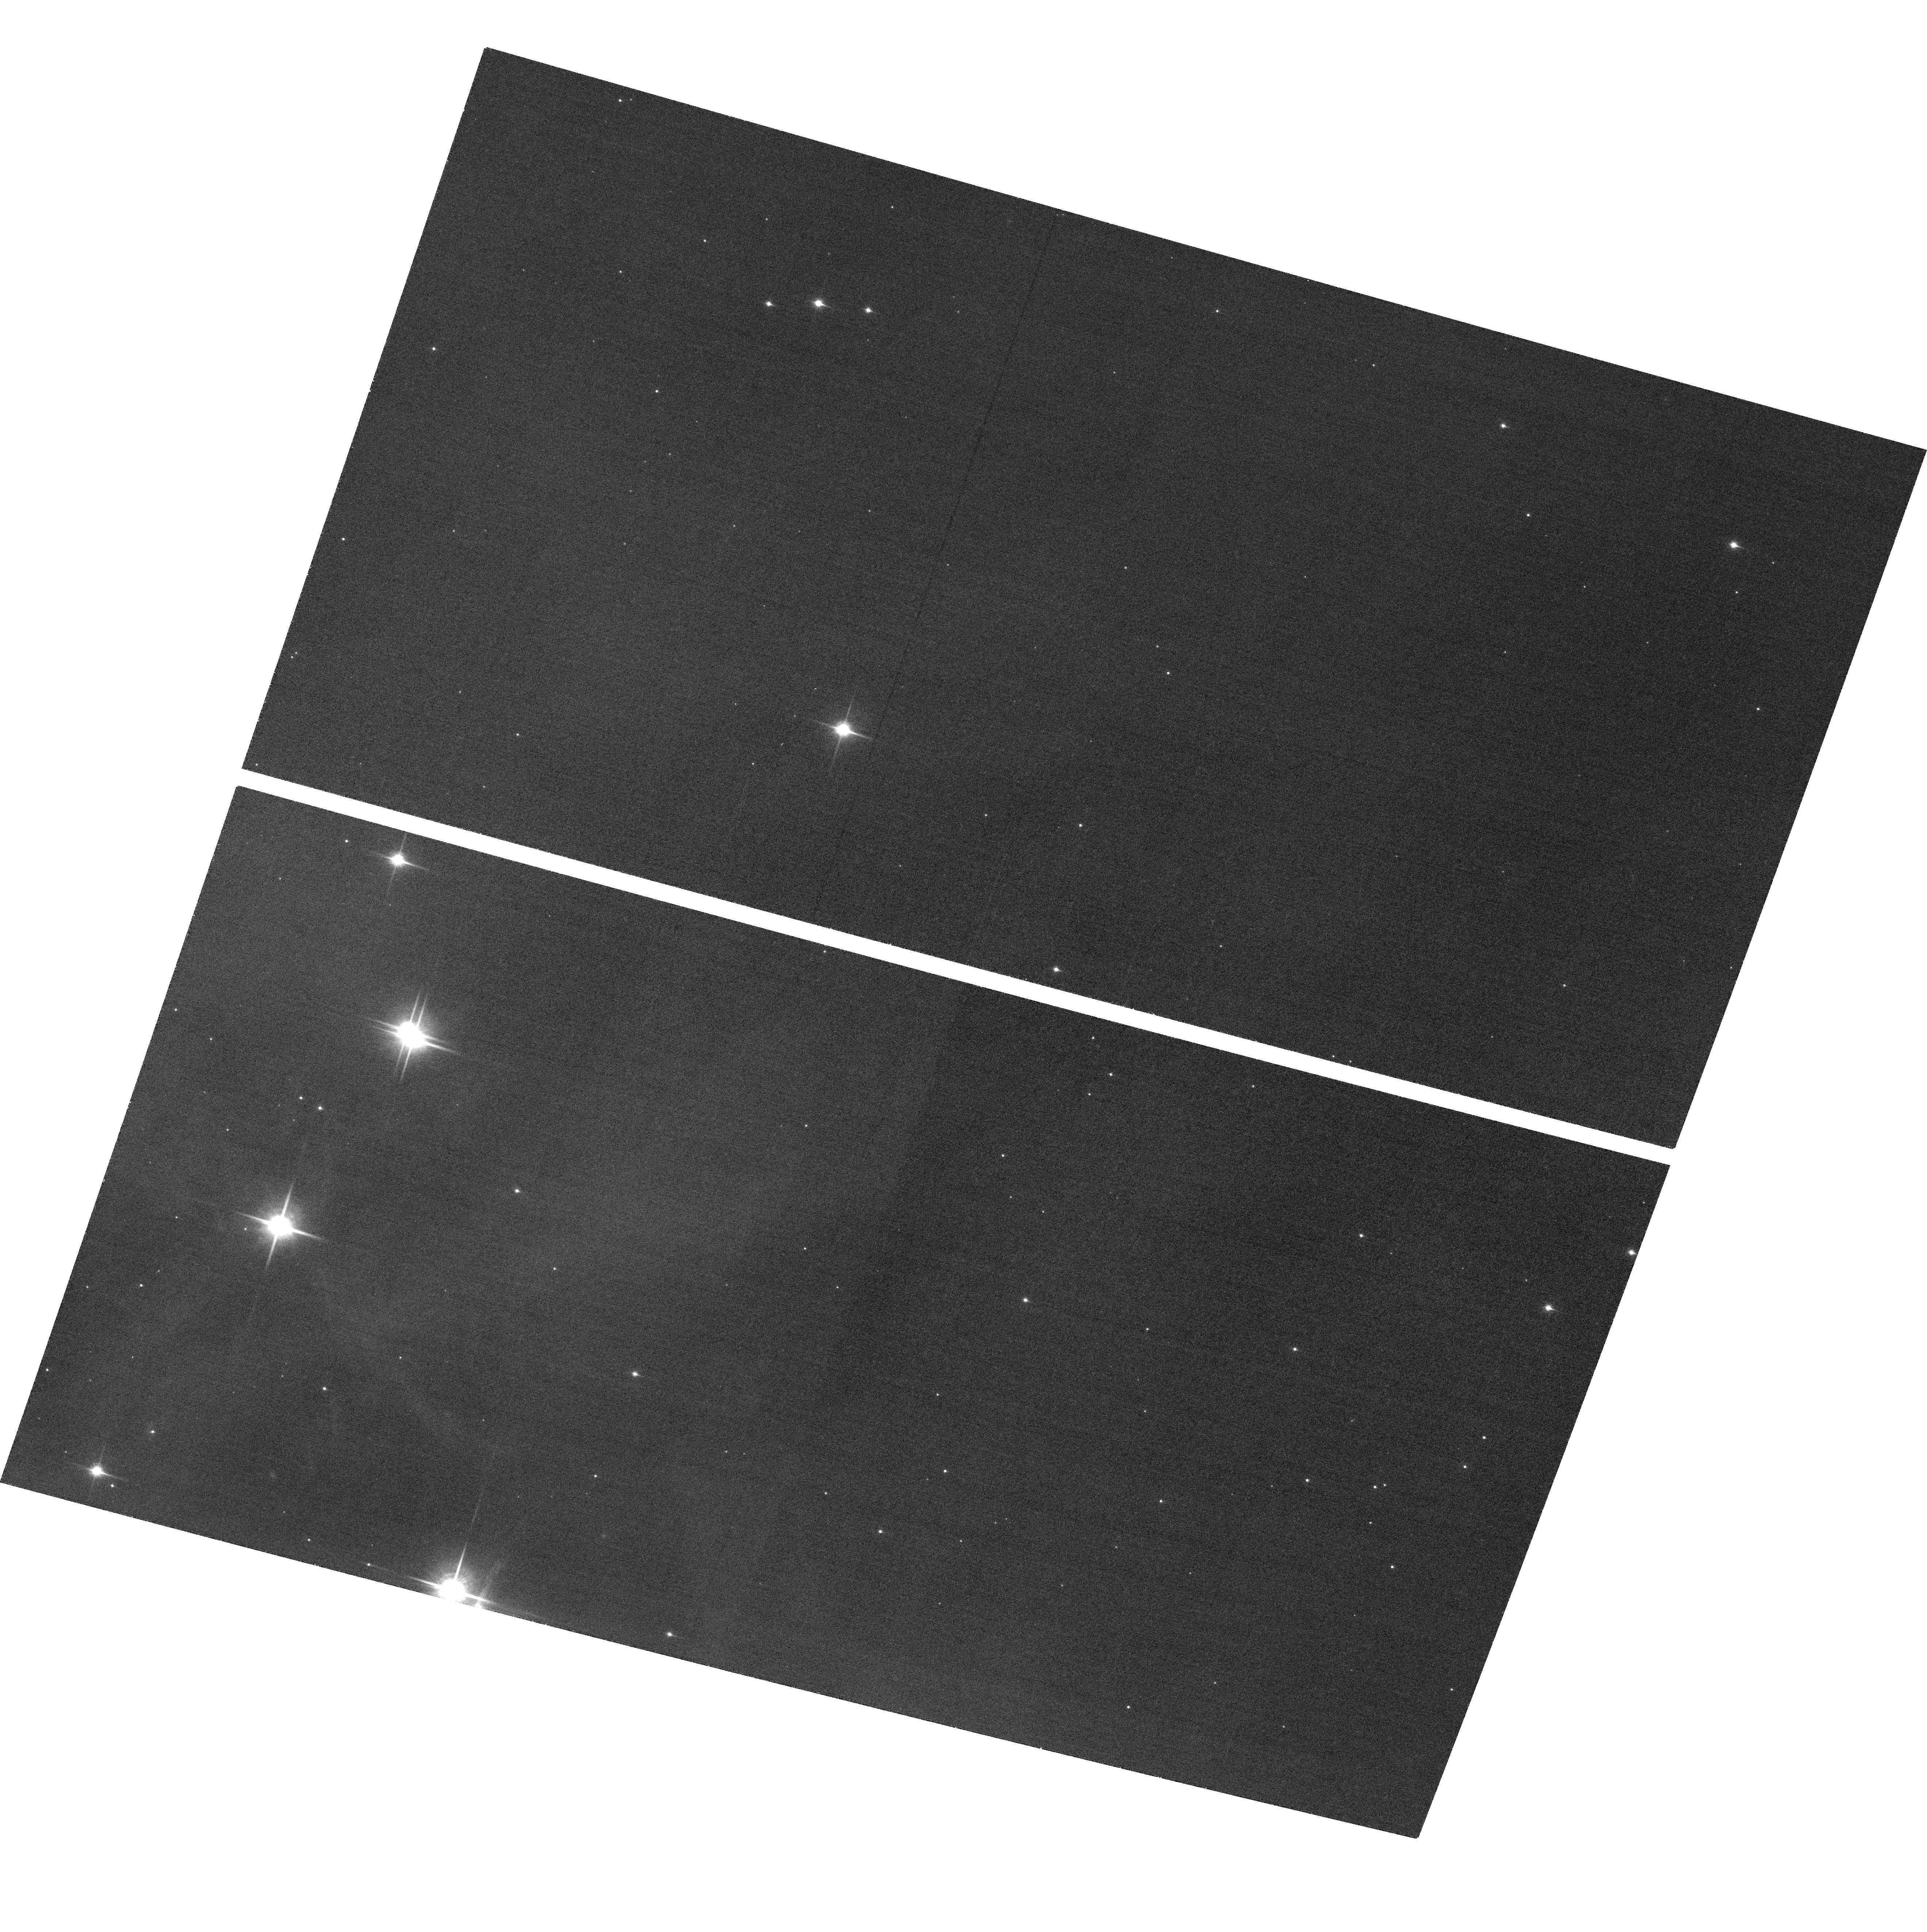
Target: CHAS-POS3. Instrument: ACS/WFC. Filter: F850LP. Exposure: 40 min. Observation ID: hst_11695_03_acs_wfc_f850lp_jb1d03

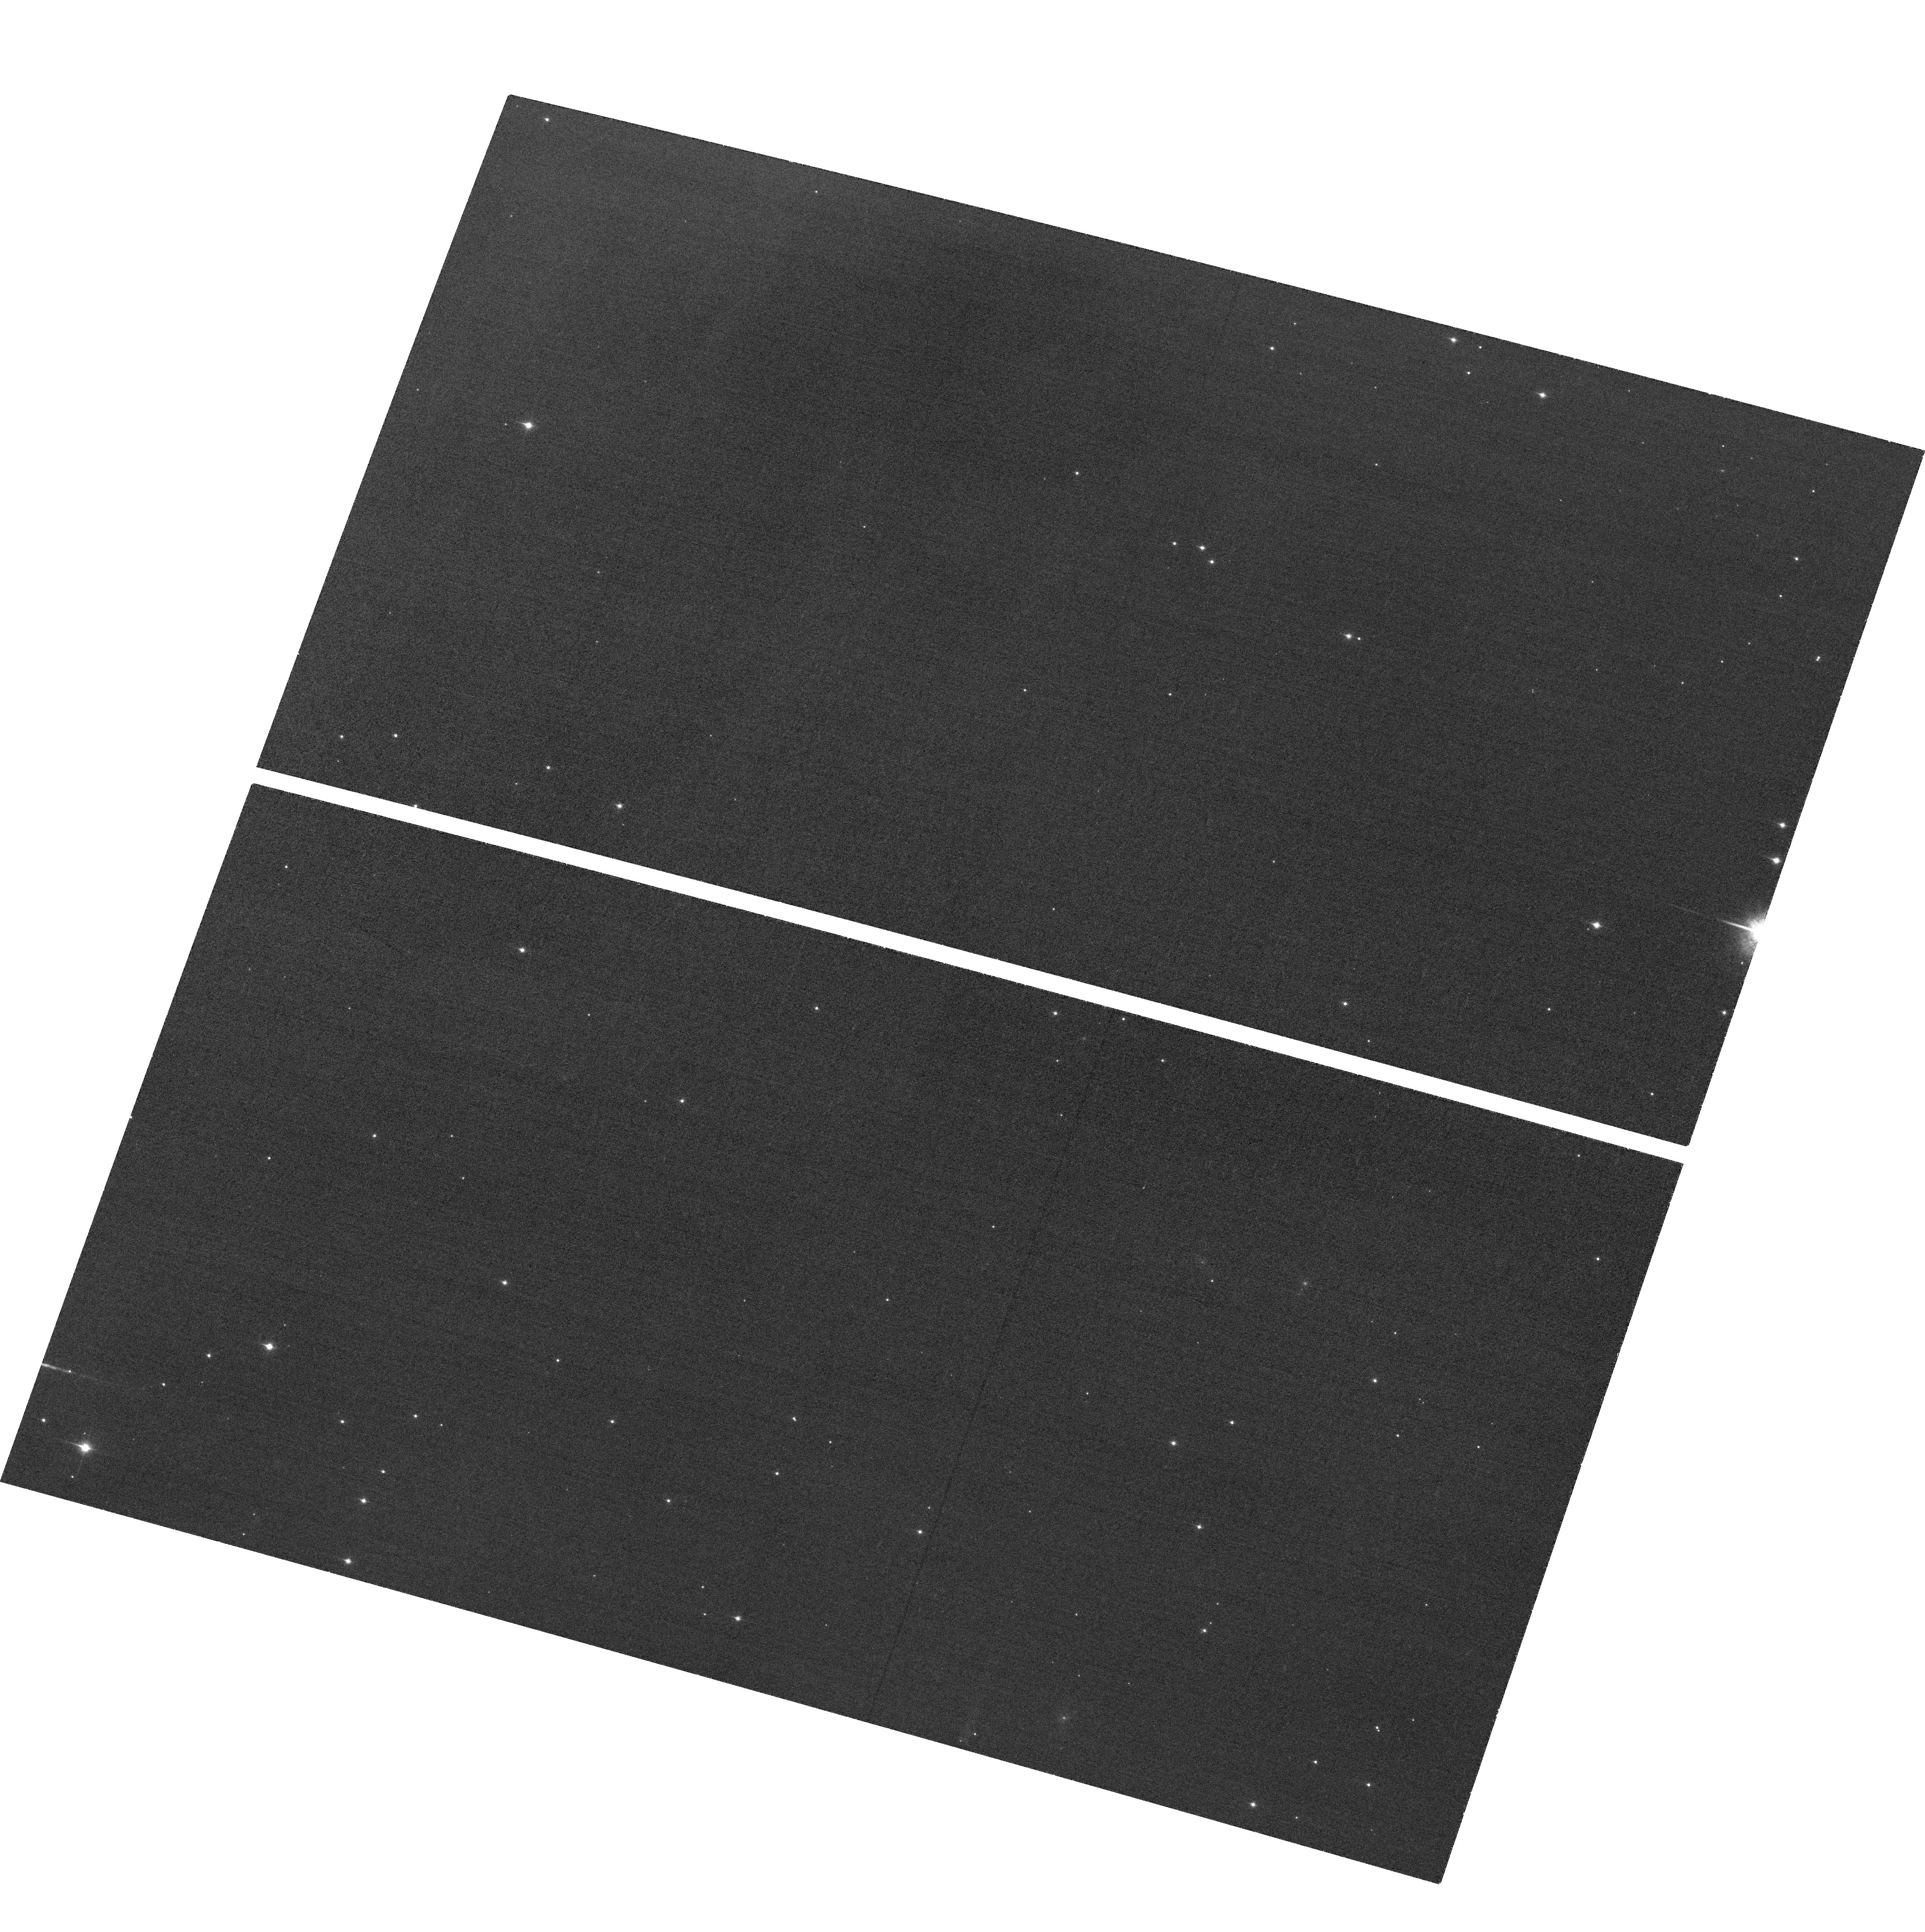
Target: CHAS-POS16. Instrument: ACS/WFC. Filter: F850LP. Exposure: 40 min. Observation ID: hst_11695_16_acs_wfc_f850lp_jb1d16

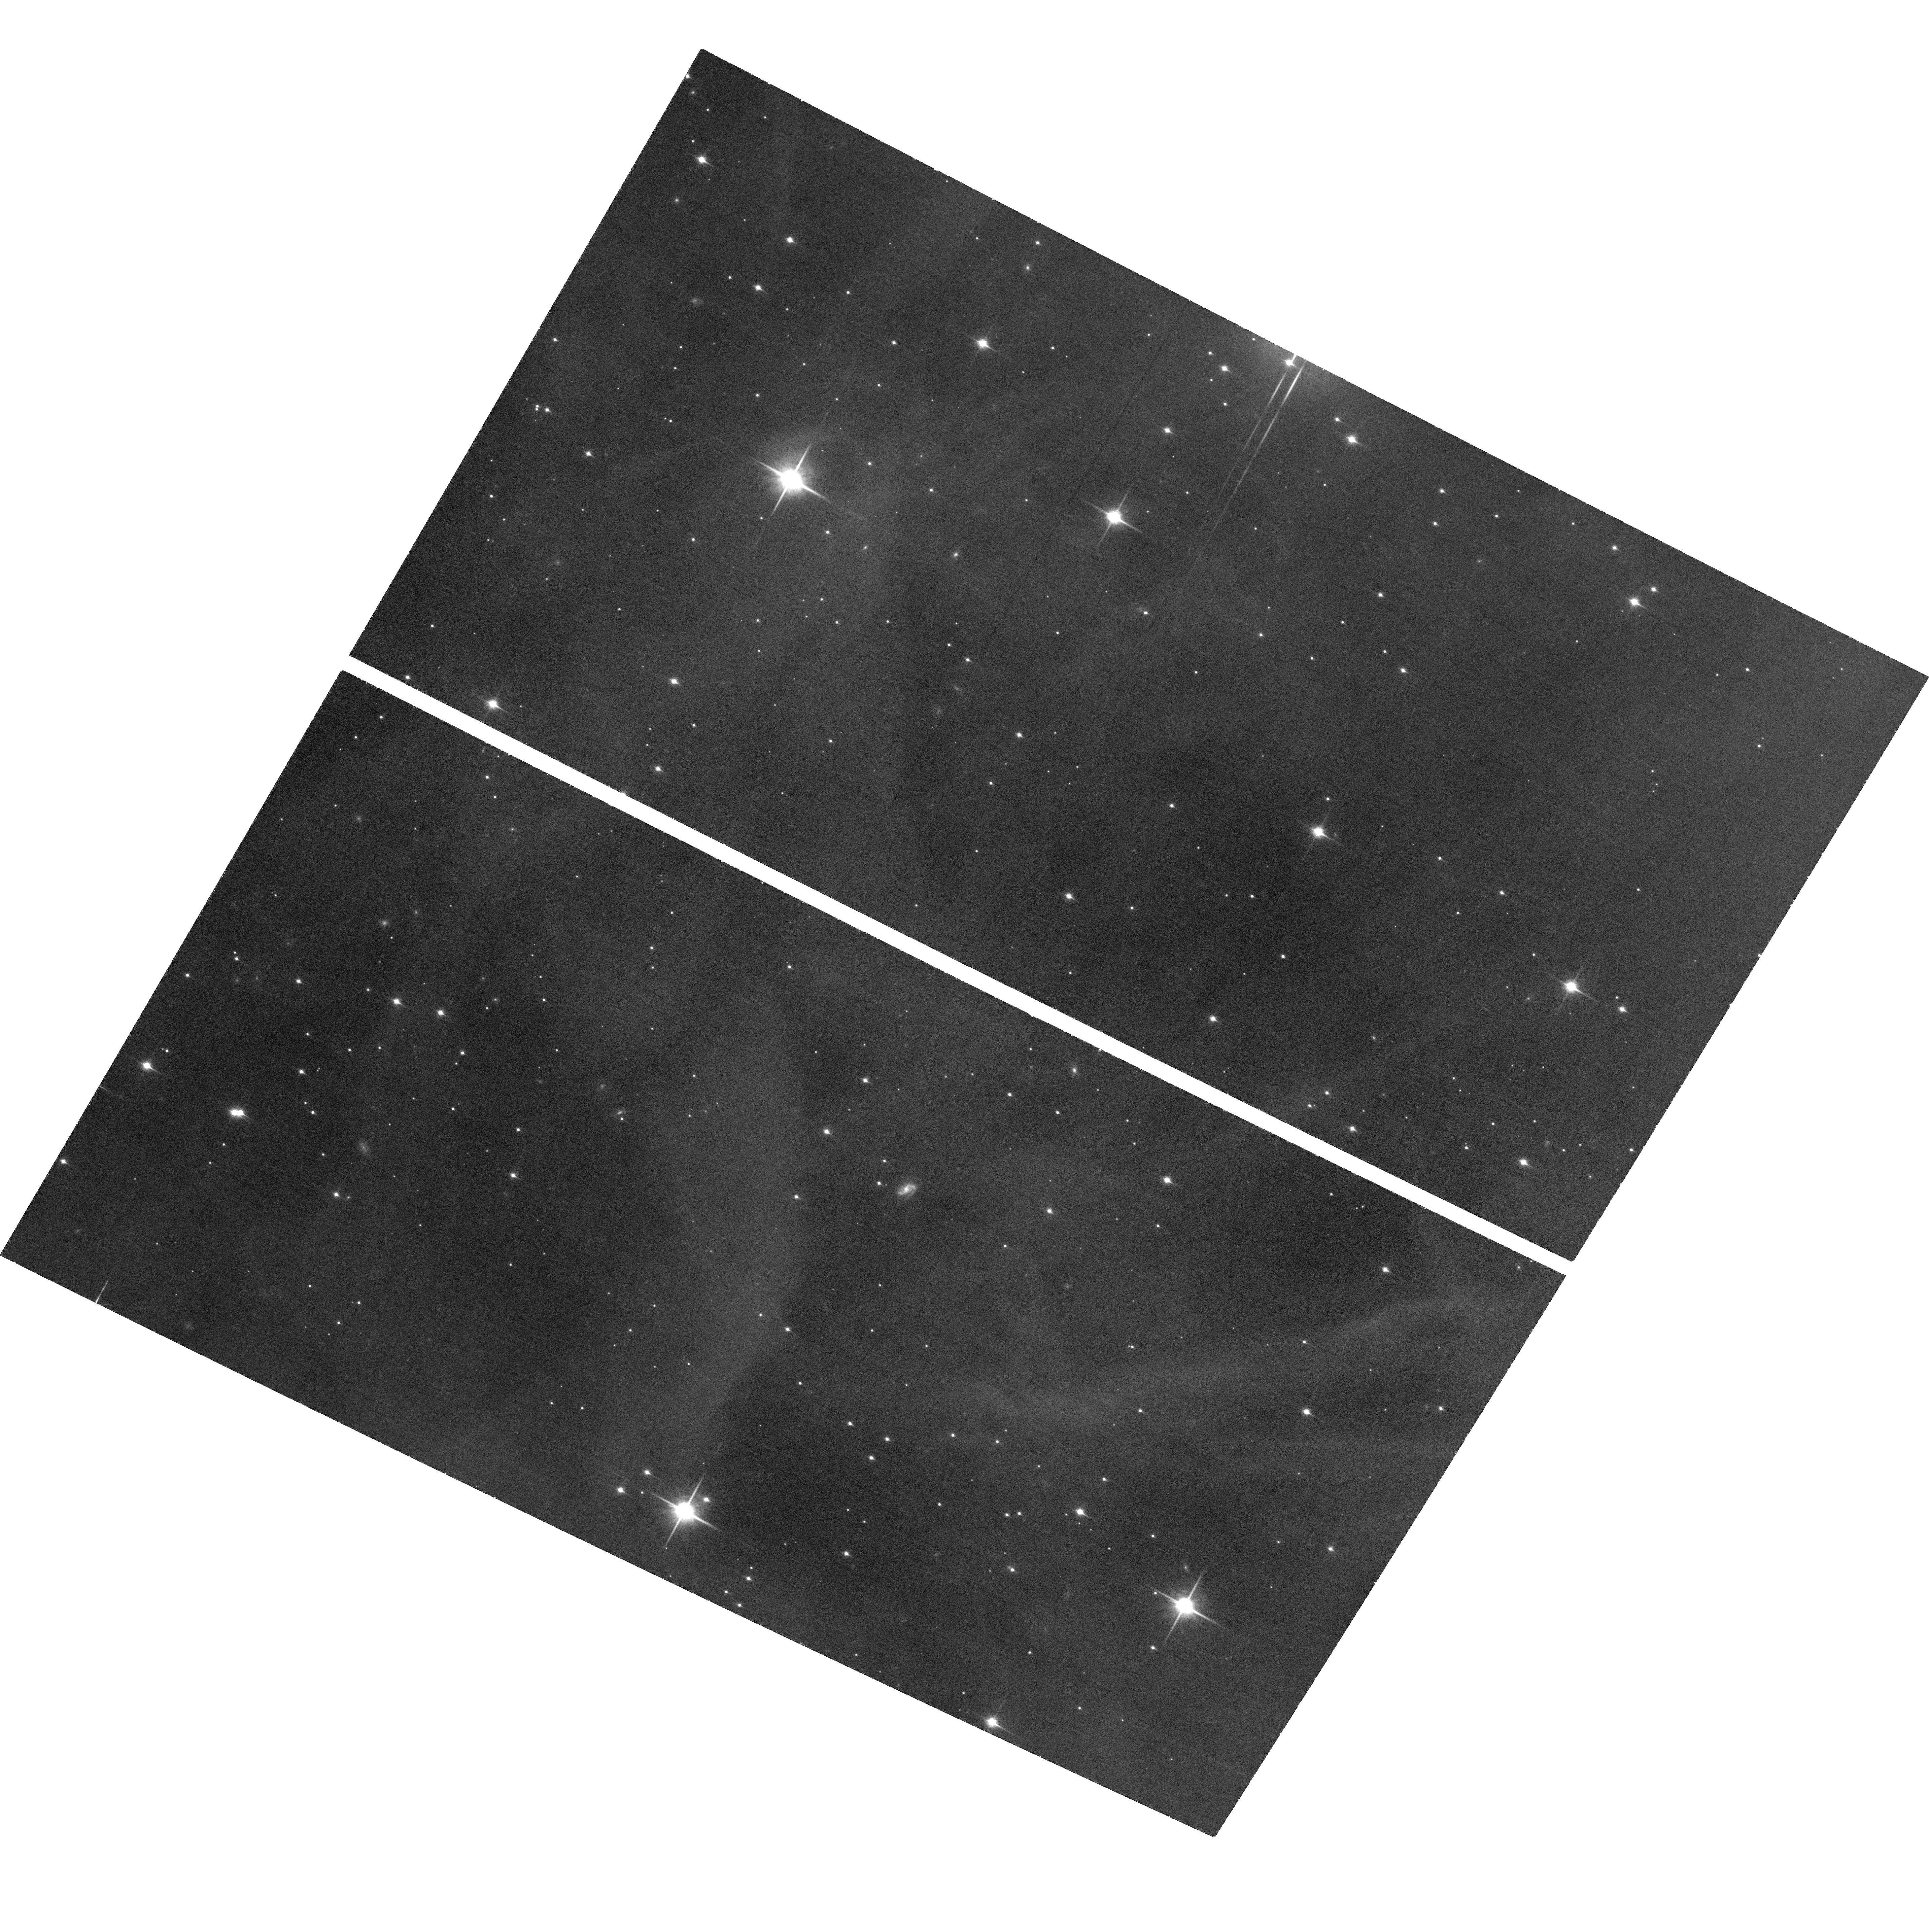
Target: CHAS-POS9. Instrument: ACS/WFC. Filter: F850LP. Exposure: 40 min. Observation ID: hst_11695_09_acs_wfc_f850lp_jb1d09

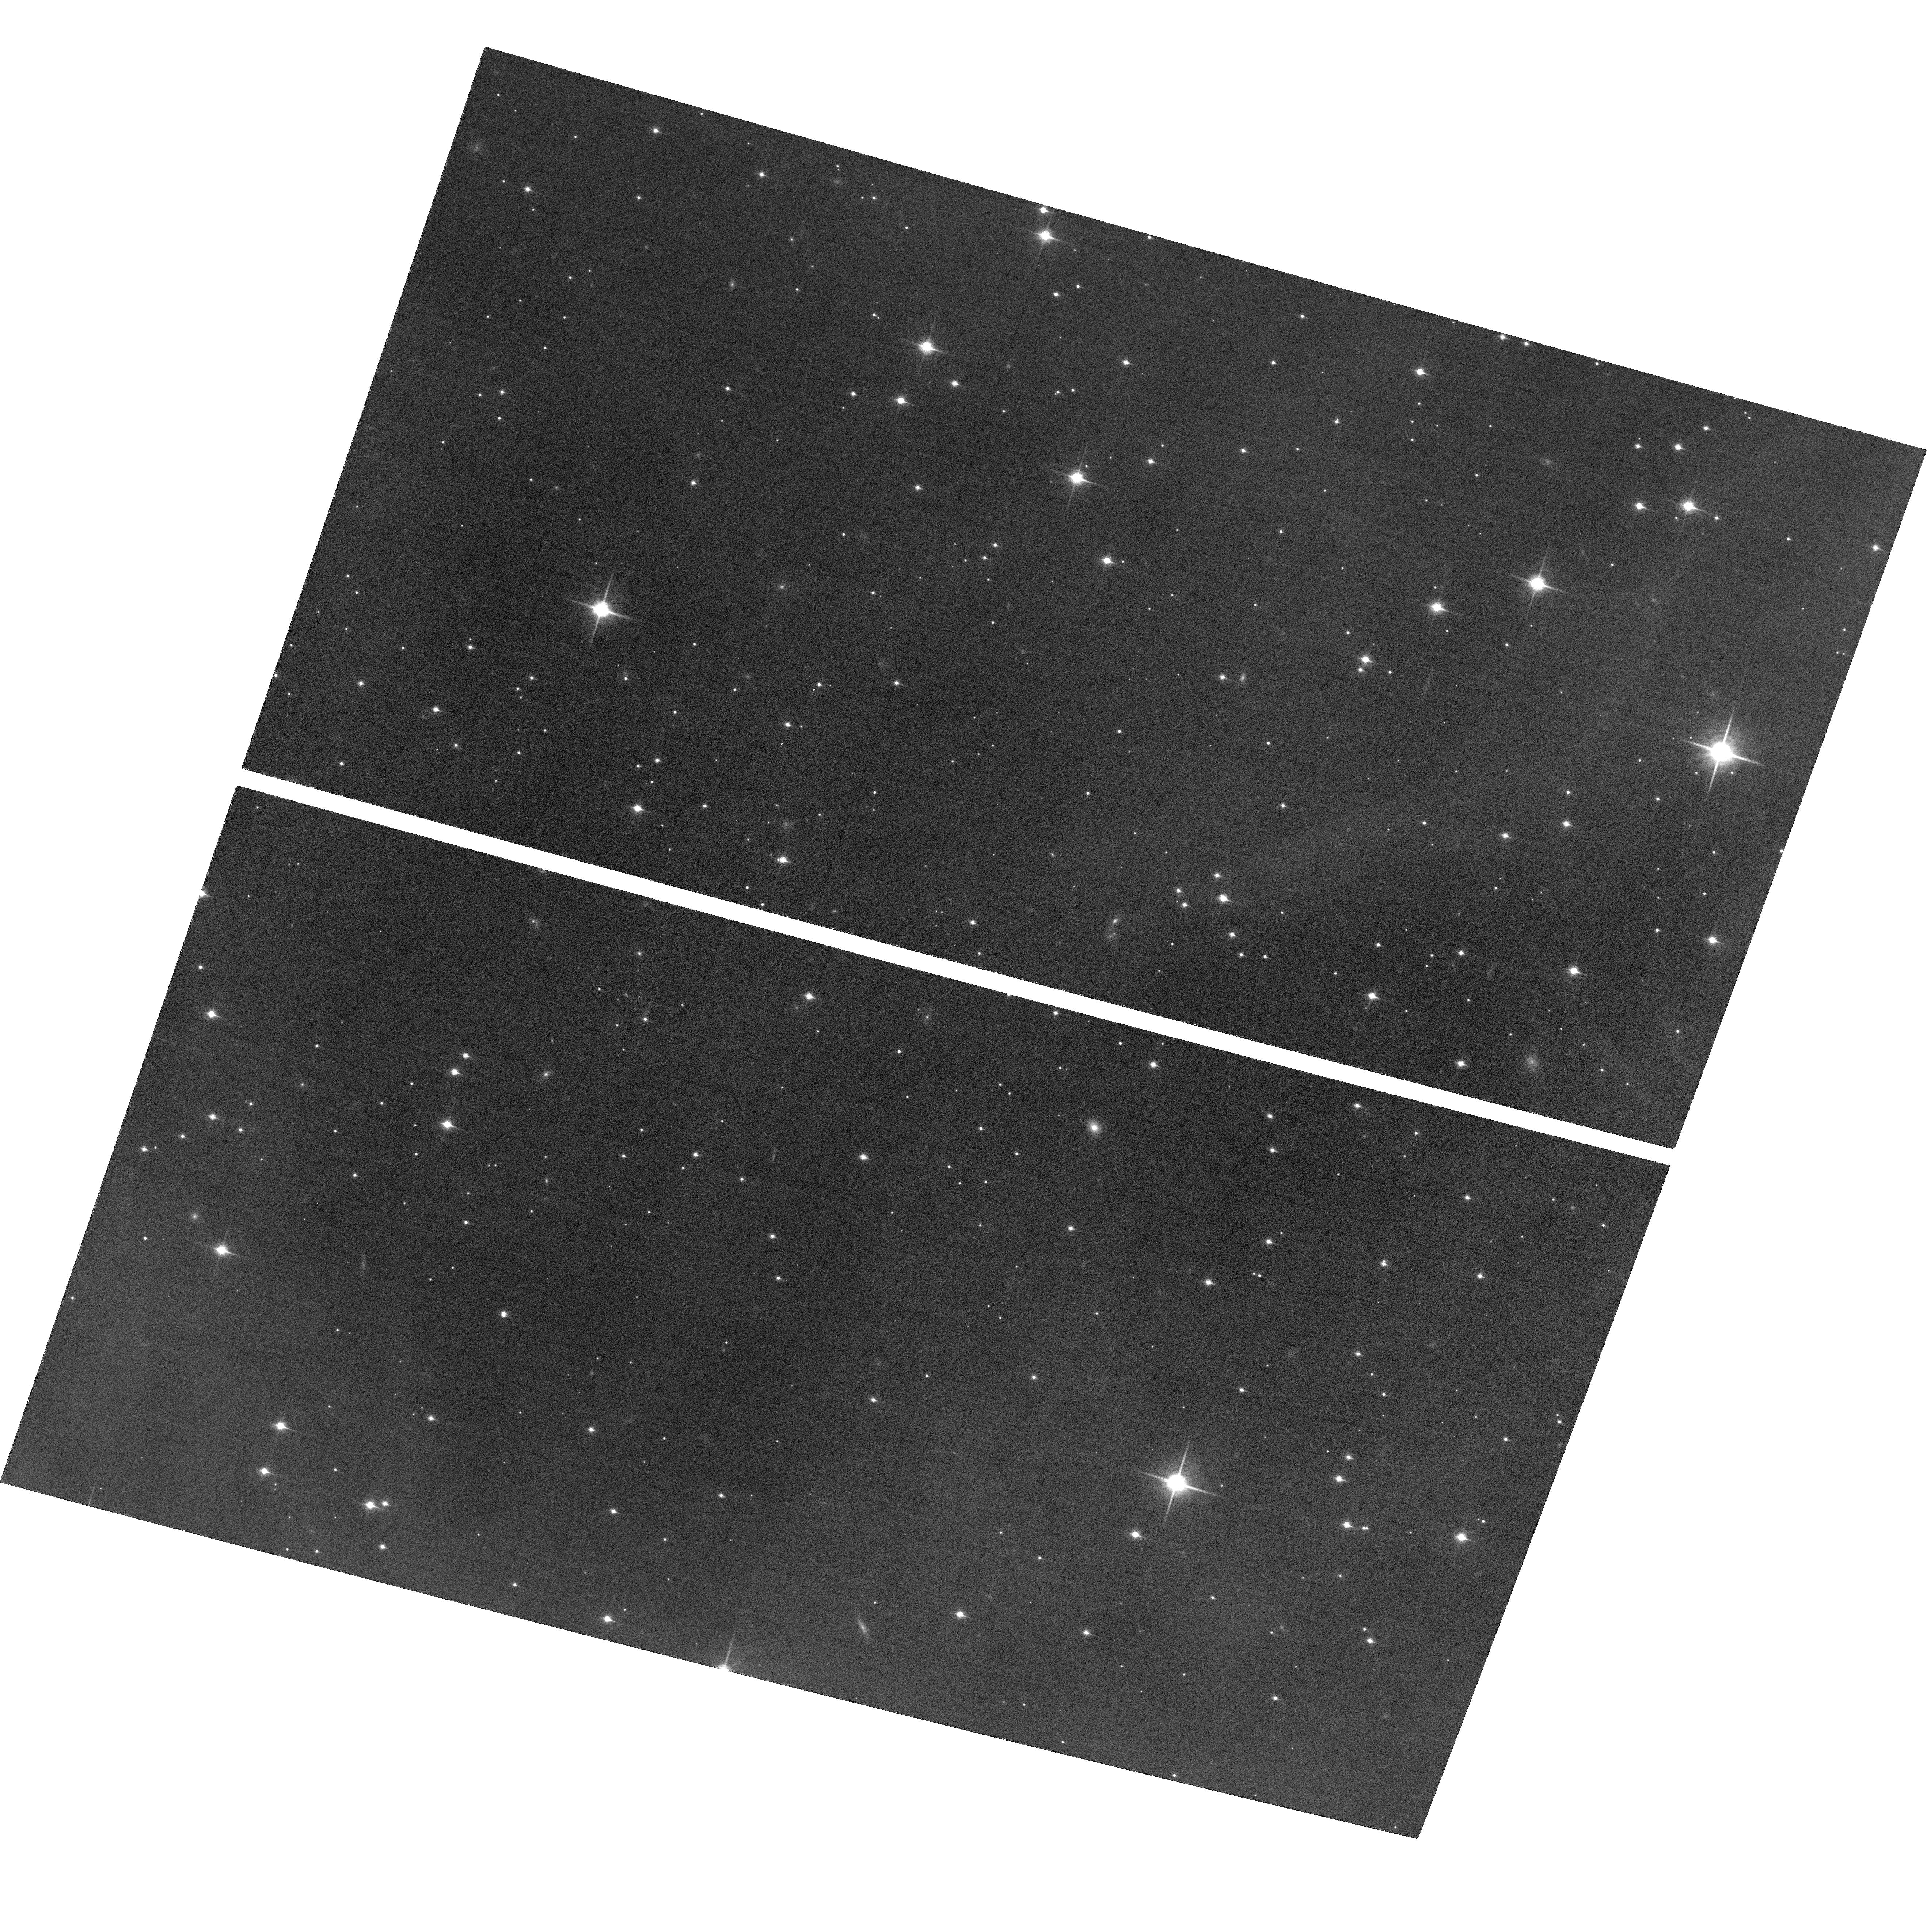
Target: CHAS-POS10. Instrument: ACS/WFC. Filter: F850LP. Exposure: 40 min. Observation ID: hst_11695_10_acs_wfc_f850lp_jb1d10

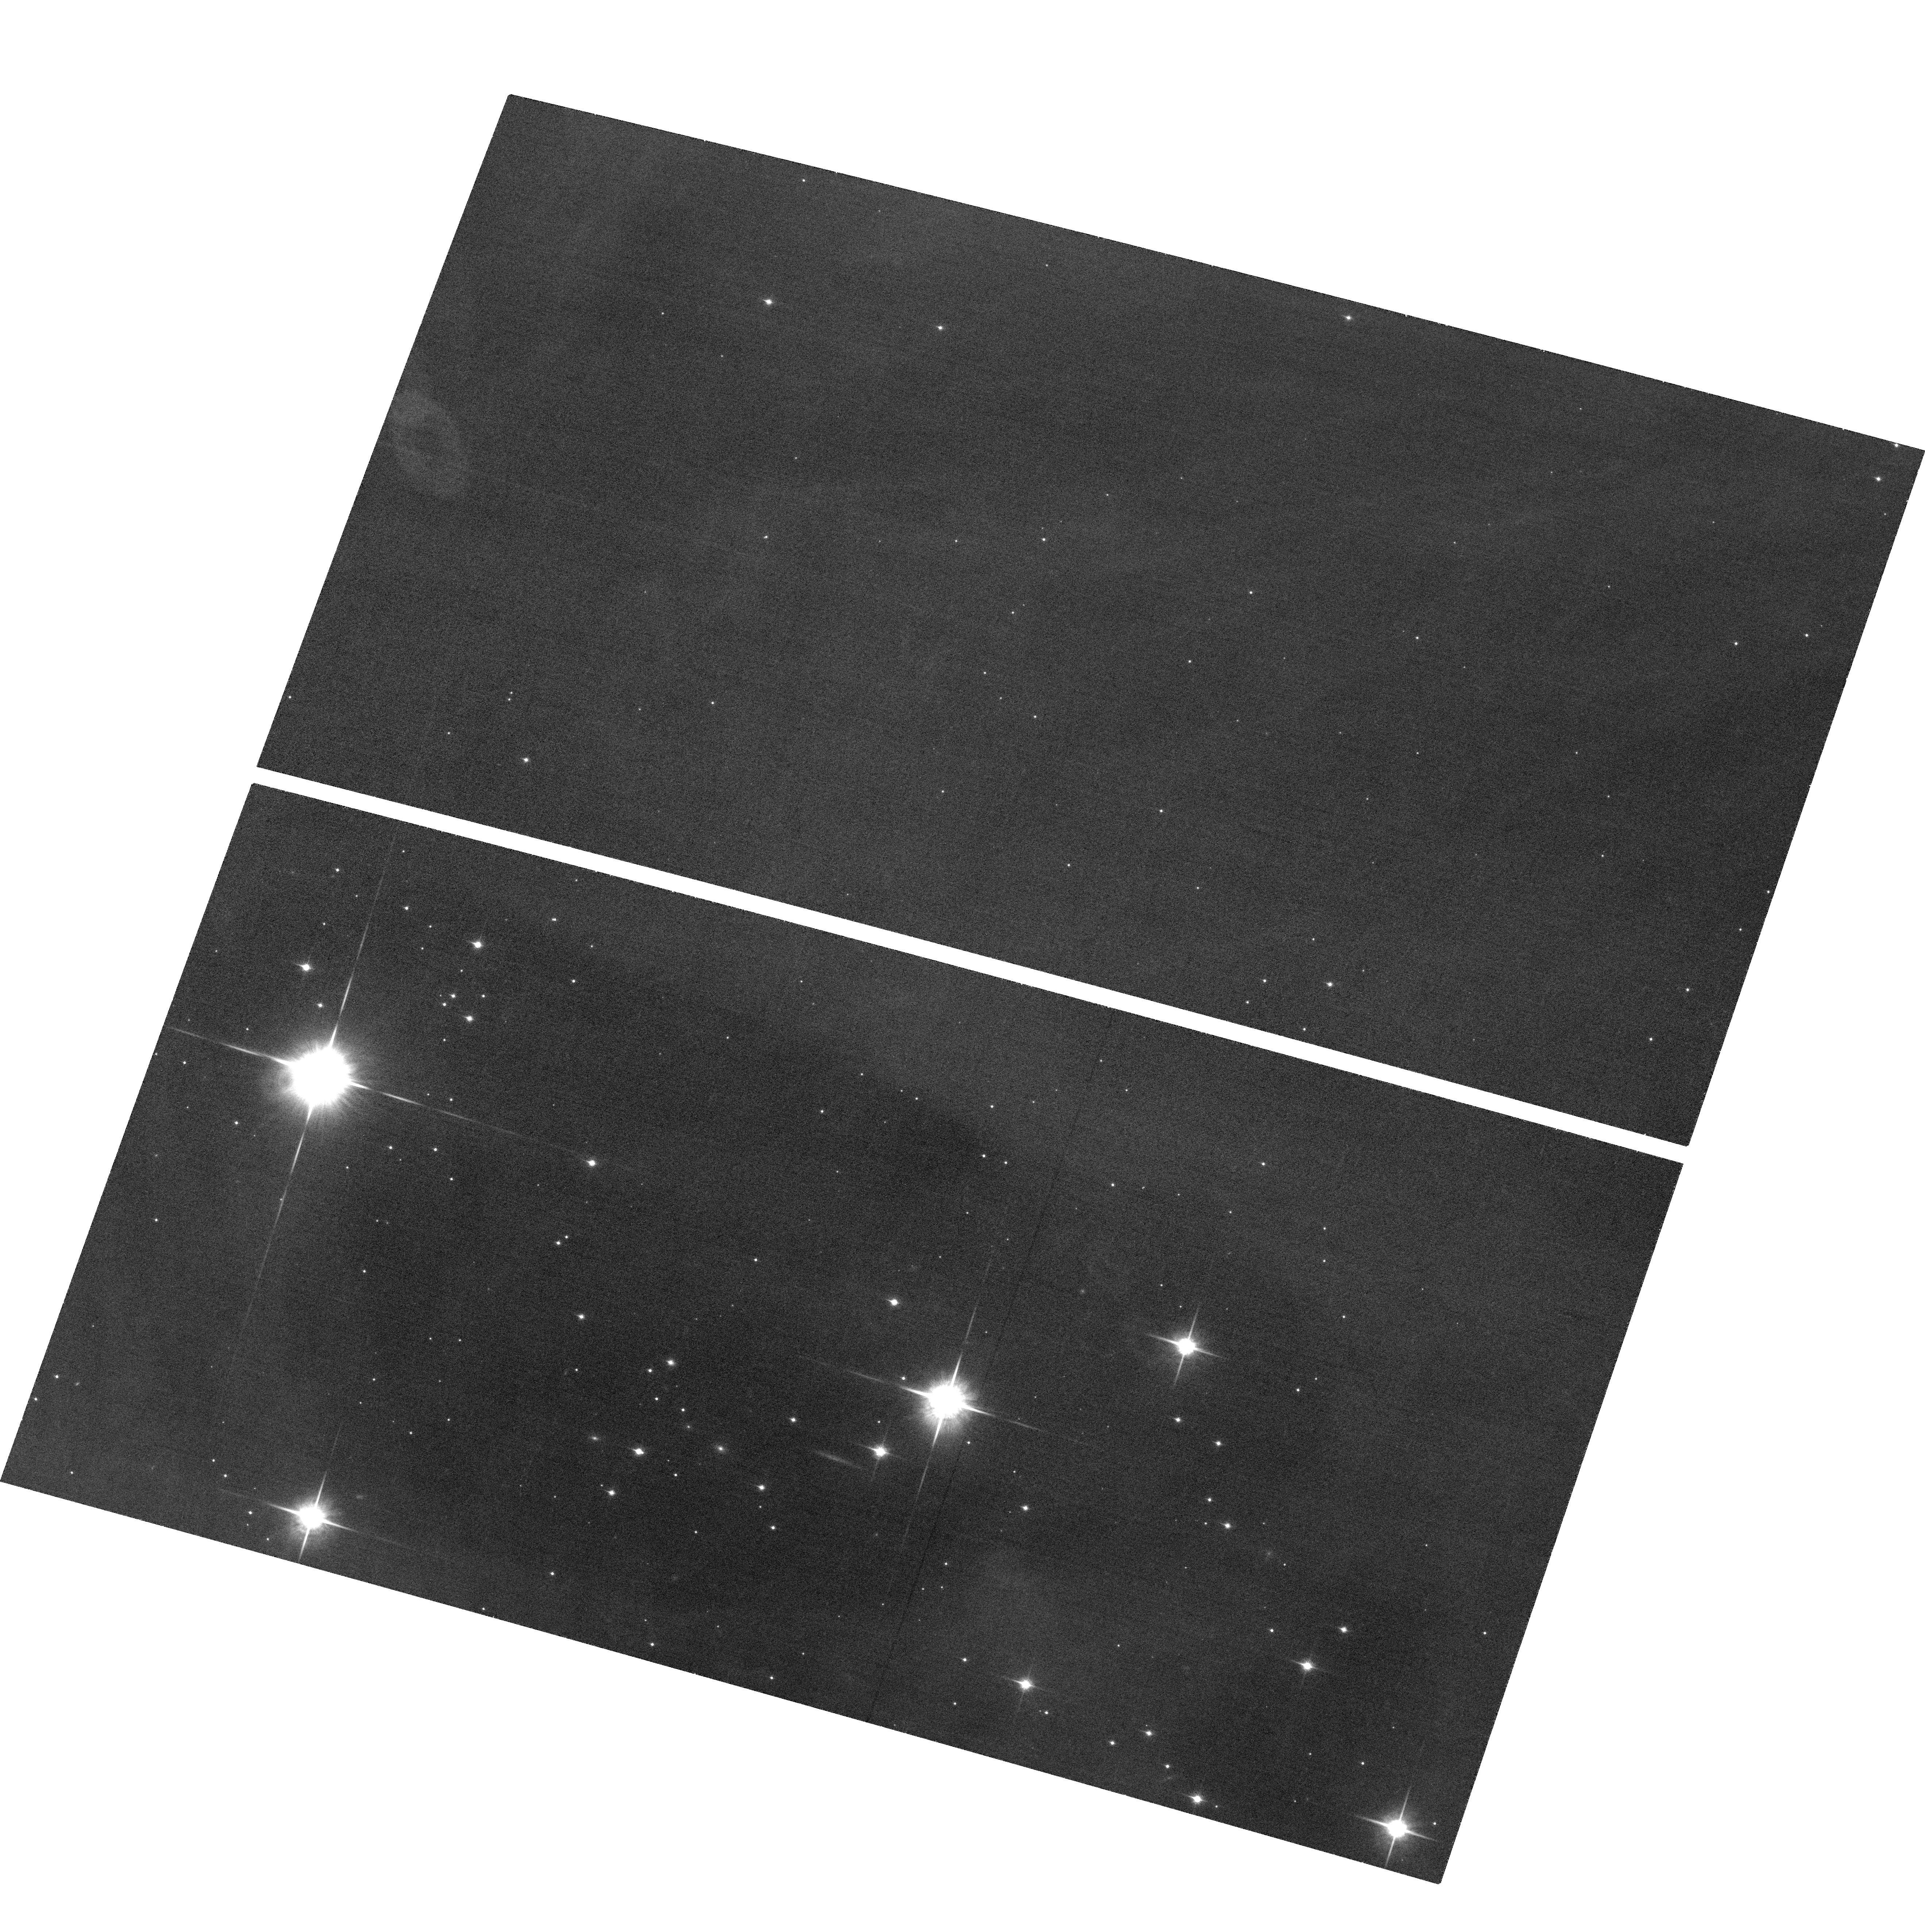
Target: CHAS-POS12. Instrument: ACS/WFC. Filter: F850LP. Exposure: 40 min. Observation ID: hst_11695_12_acs_wfc_f850lp_jb1d12

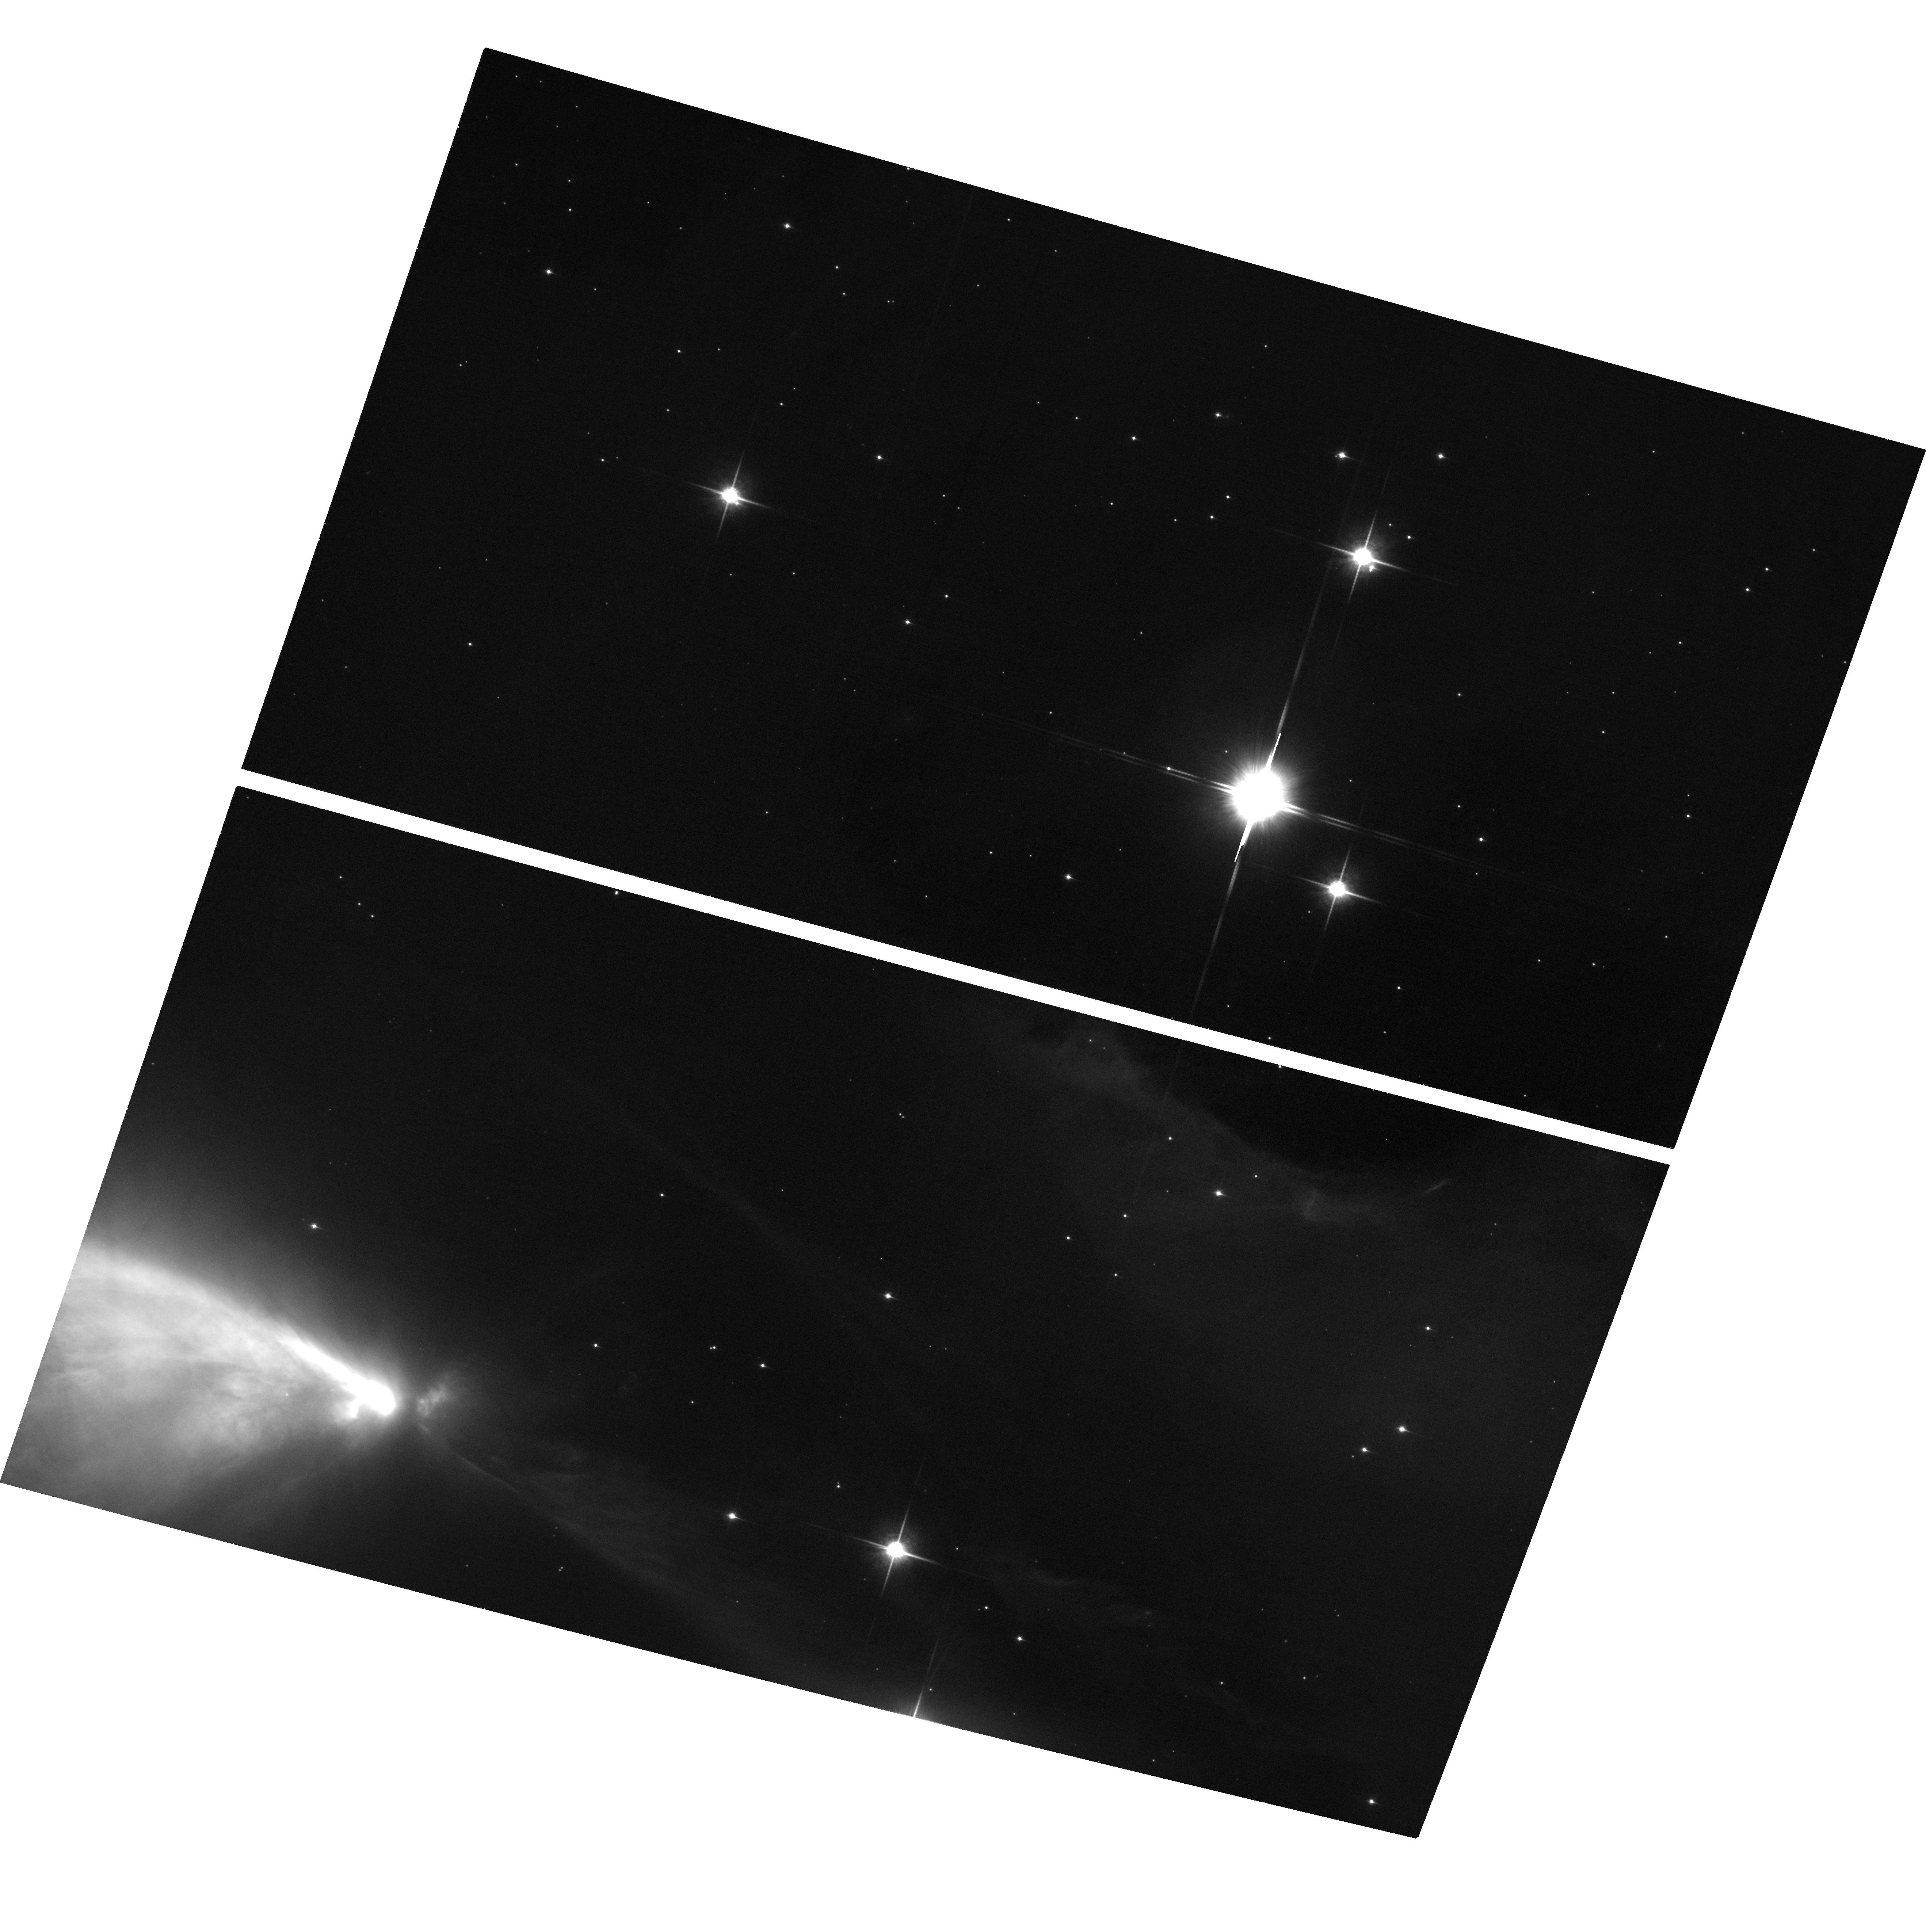
Target: CHAS-POS18. Instrument: ACS/WFC. Filter: F850LP. Exposure: 40 min. Observation ID: hst_11695_18_acs_wfc_f850lp_jb1d18

Searching for the Bottom of the Initial Mass Function (PI: Luhman, Kevin)

The measurement of the minimum mass of the IMF would provide a fundamental test of theories of star and planet formation. In a Cycle 13 program, we used ACS and ground-based near-IR imaging and spectroscopy to measure the IMF down to a completeness limit of 10 M_Jup (i~24) in a 800"x1000" area in the southern subcluster of the Chamaeleon I star-forming region (2 Myr, 160 pc). There is no sign of a low-mass cutoff in this IMF measurement. To provide a better constraint on the minimum mass of the IMF, we propose to obtain ACS images of this field again and use the two ACS epochs to identify substellar cluster members down to the detection limit of the data (i~27) via their proper motions. In this way, we will improve the completeness limit of our IMF measurement to 3 M_Jup. In addition, to improve the number statistics of our measurement of the substellar IMF in Chamaeleon I, we propose to double the number of objects in the IMF sample by performing ACS imaging of a second field toward the northern subcluster.